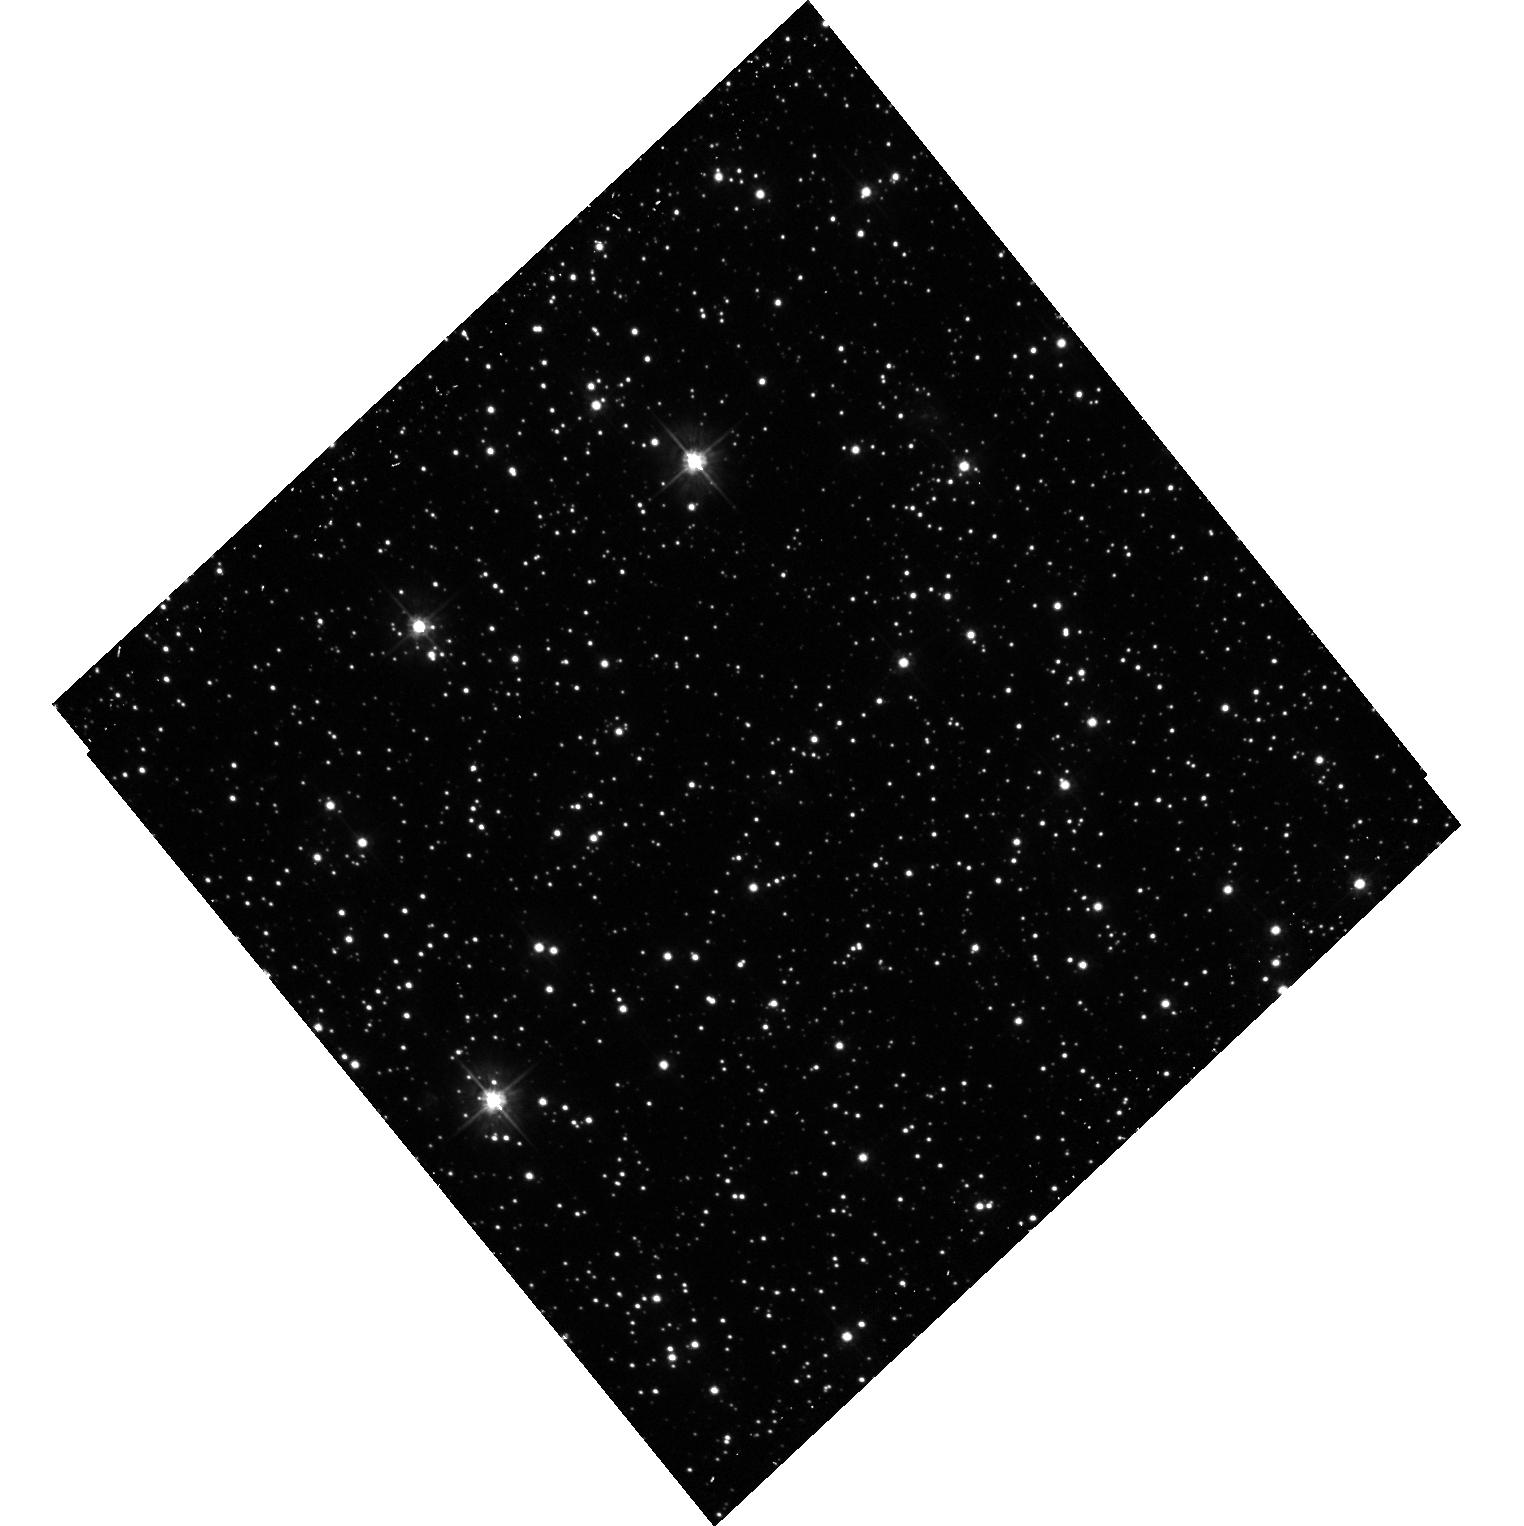
Target: 2003-LMC-157. Instrument: ACS/WFC. Filter: F475W. Exposure: 13 min. Observation ID: hst_10583_08_acs_wfc_f475w_j9e508

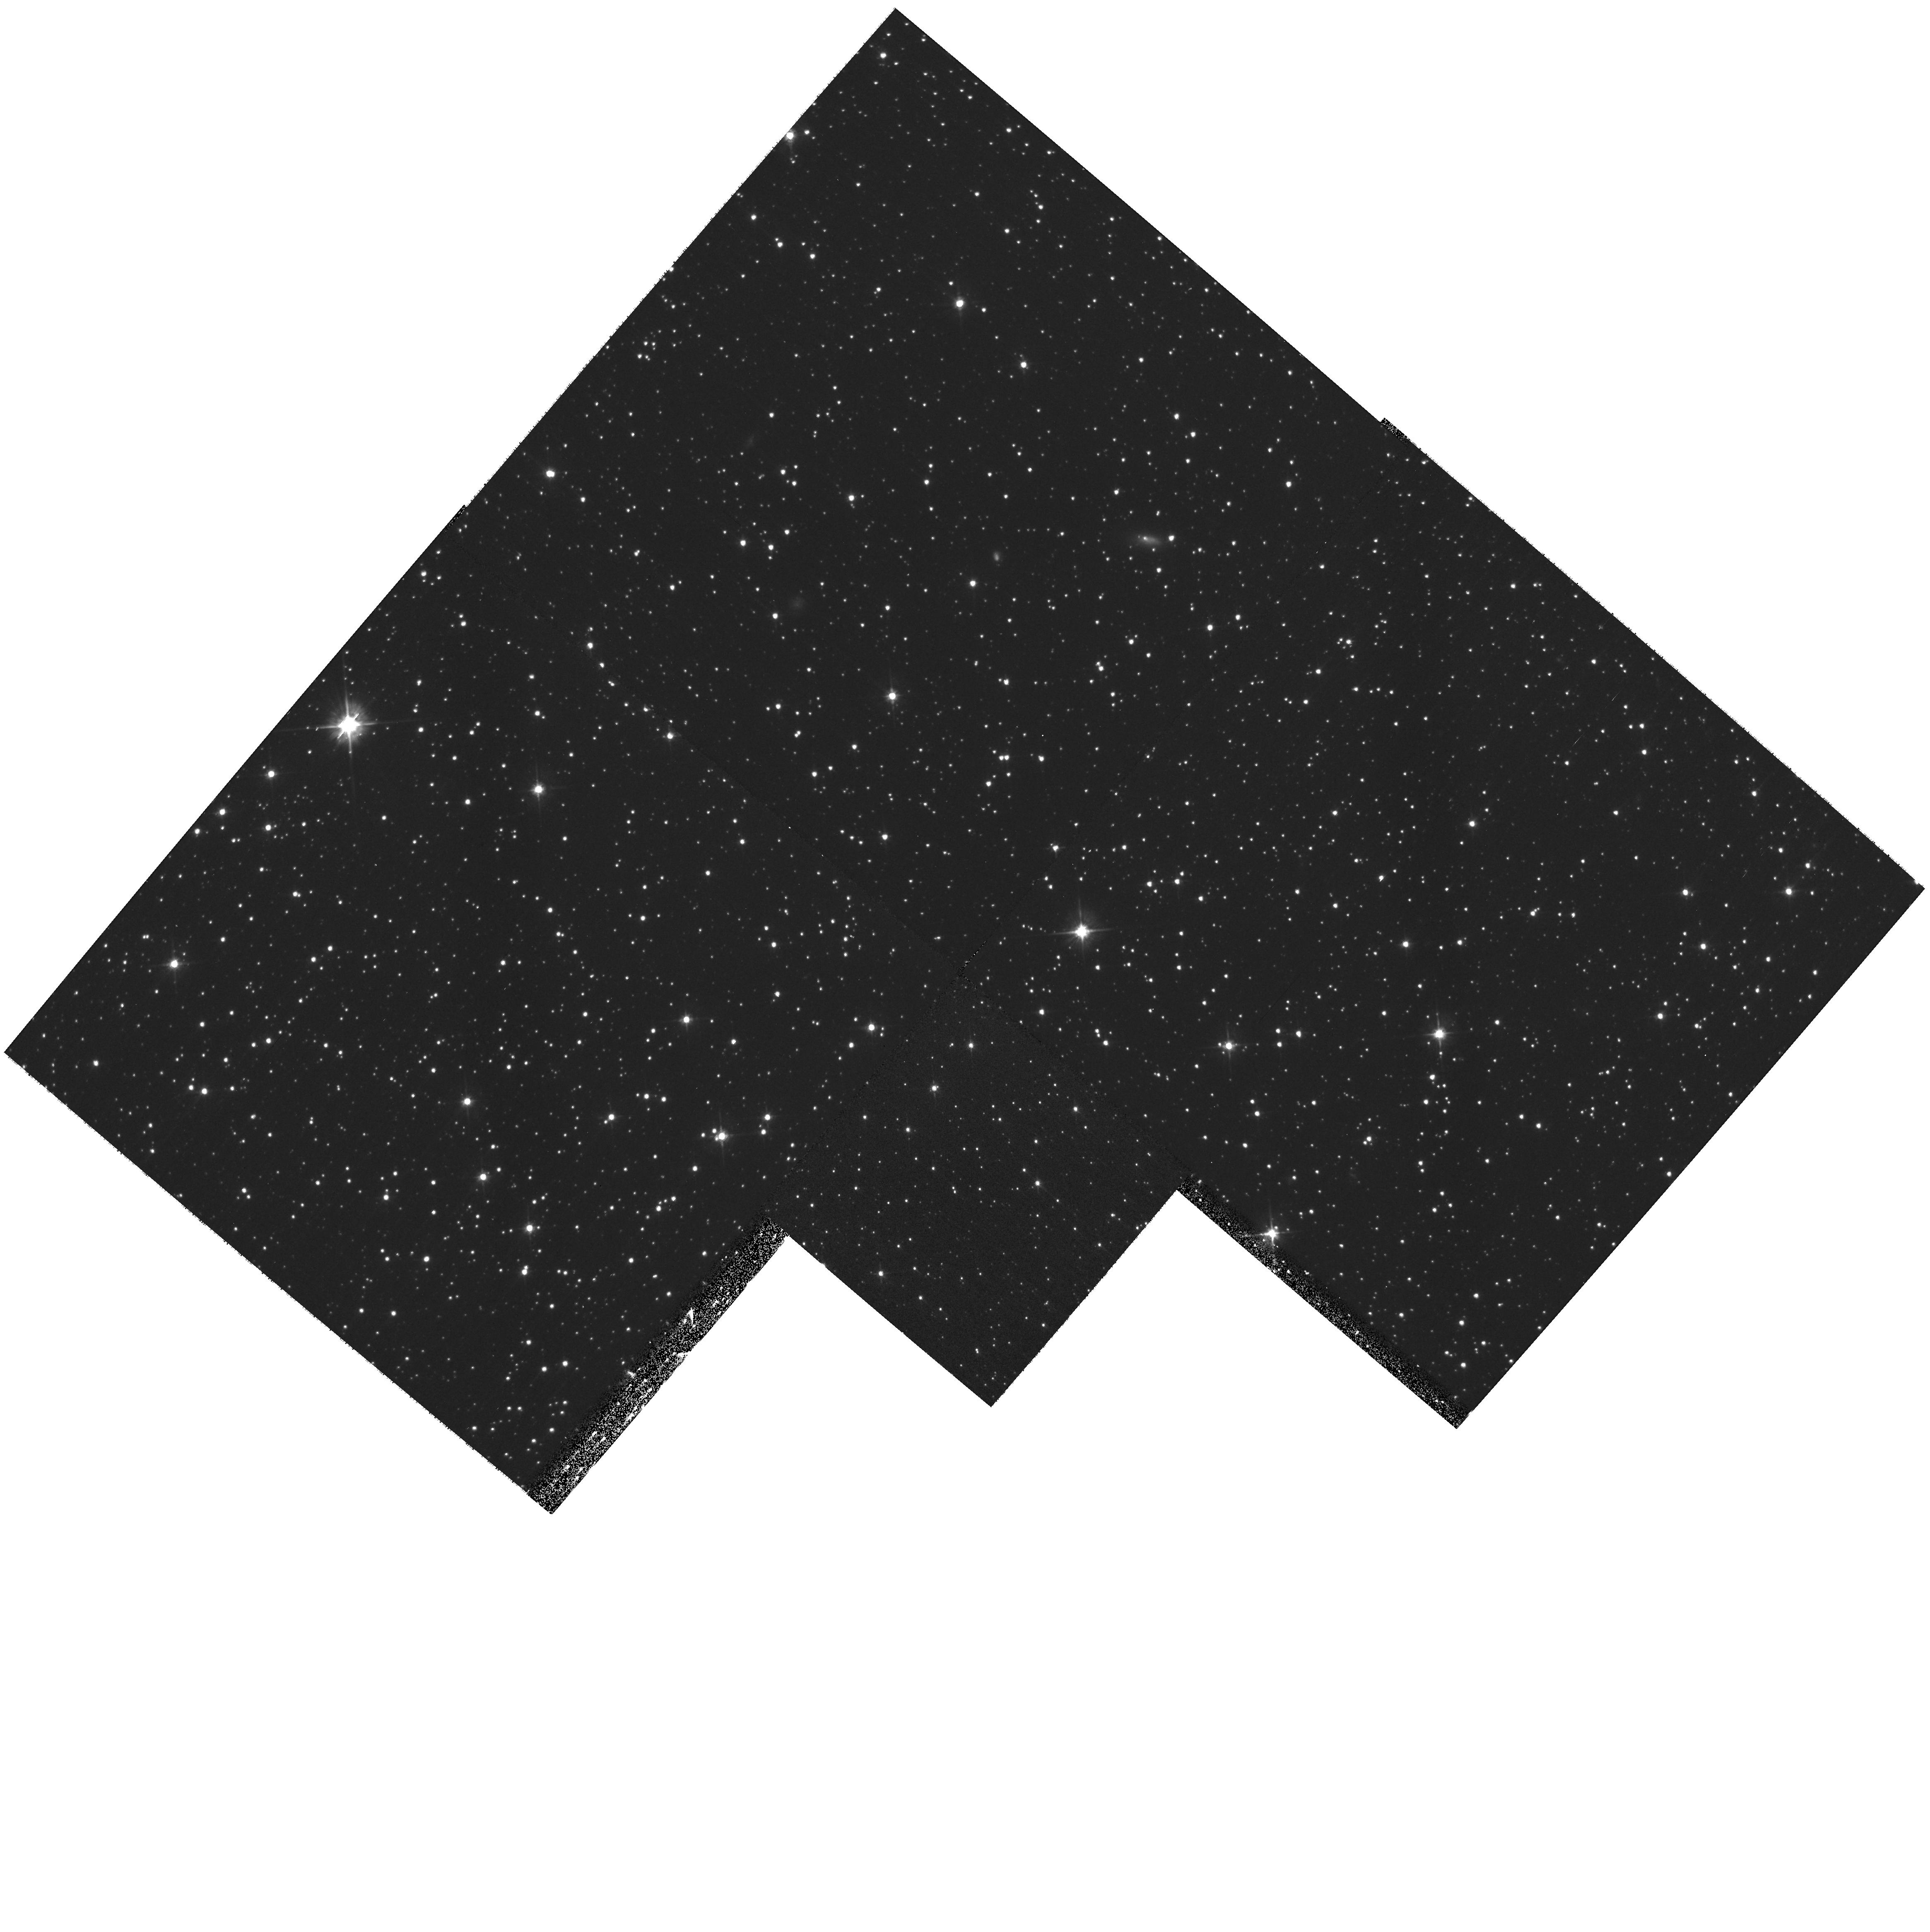
Target: 2003-LMC-004. Instrument: WFPC2/PC. Filter: F555W. Exposure: 17 min. Observation ID: hst_10583_50_wfpc2_pc_f555w_u9e550

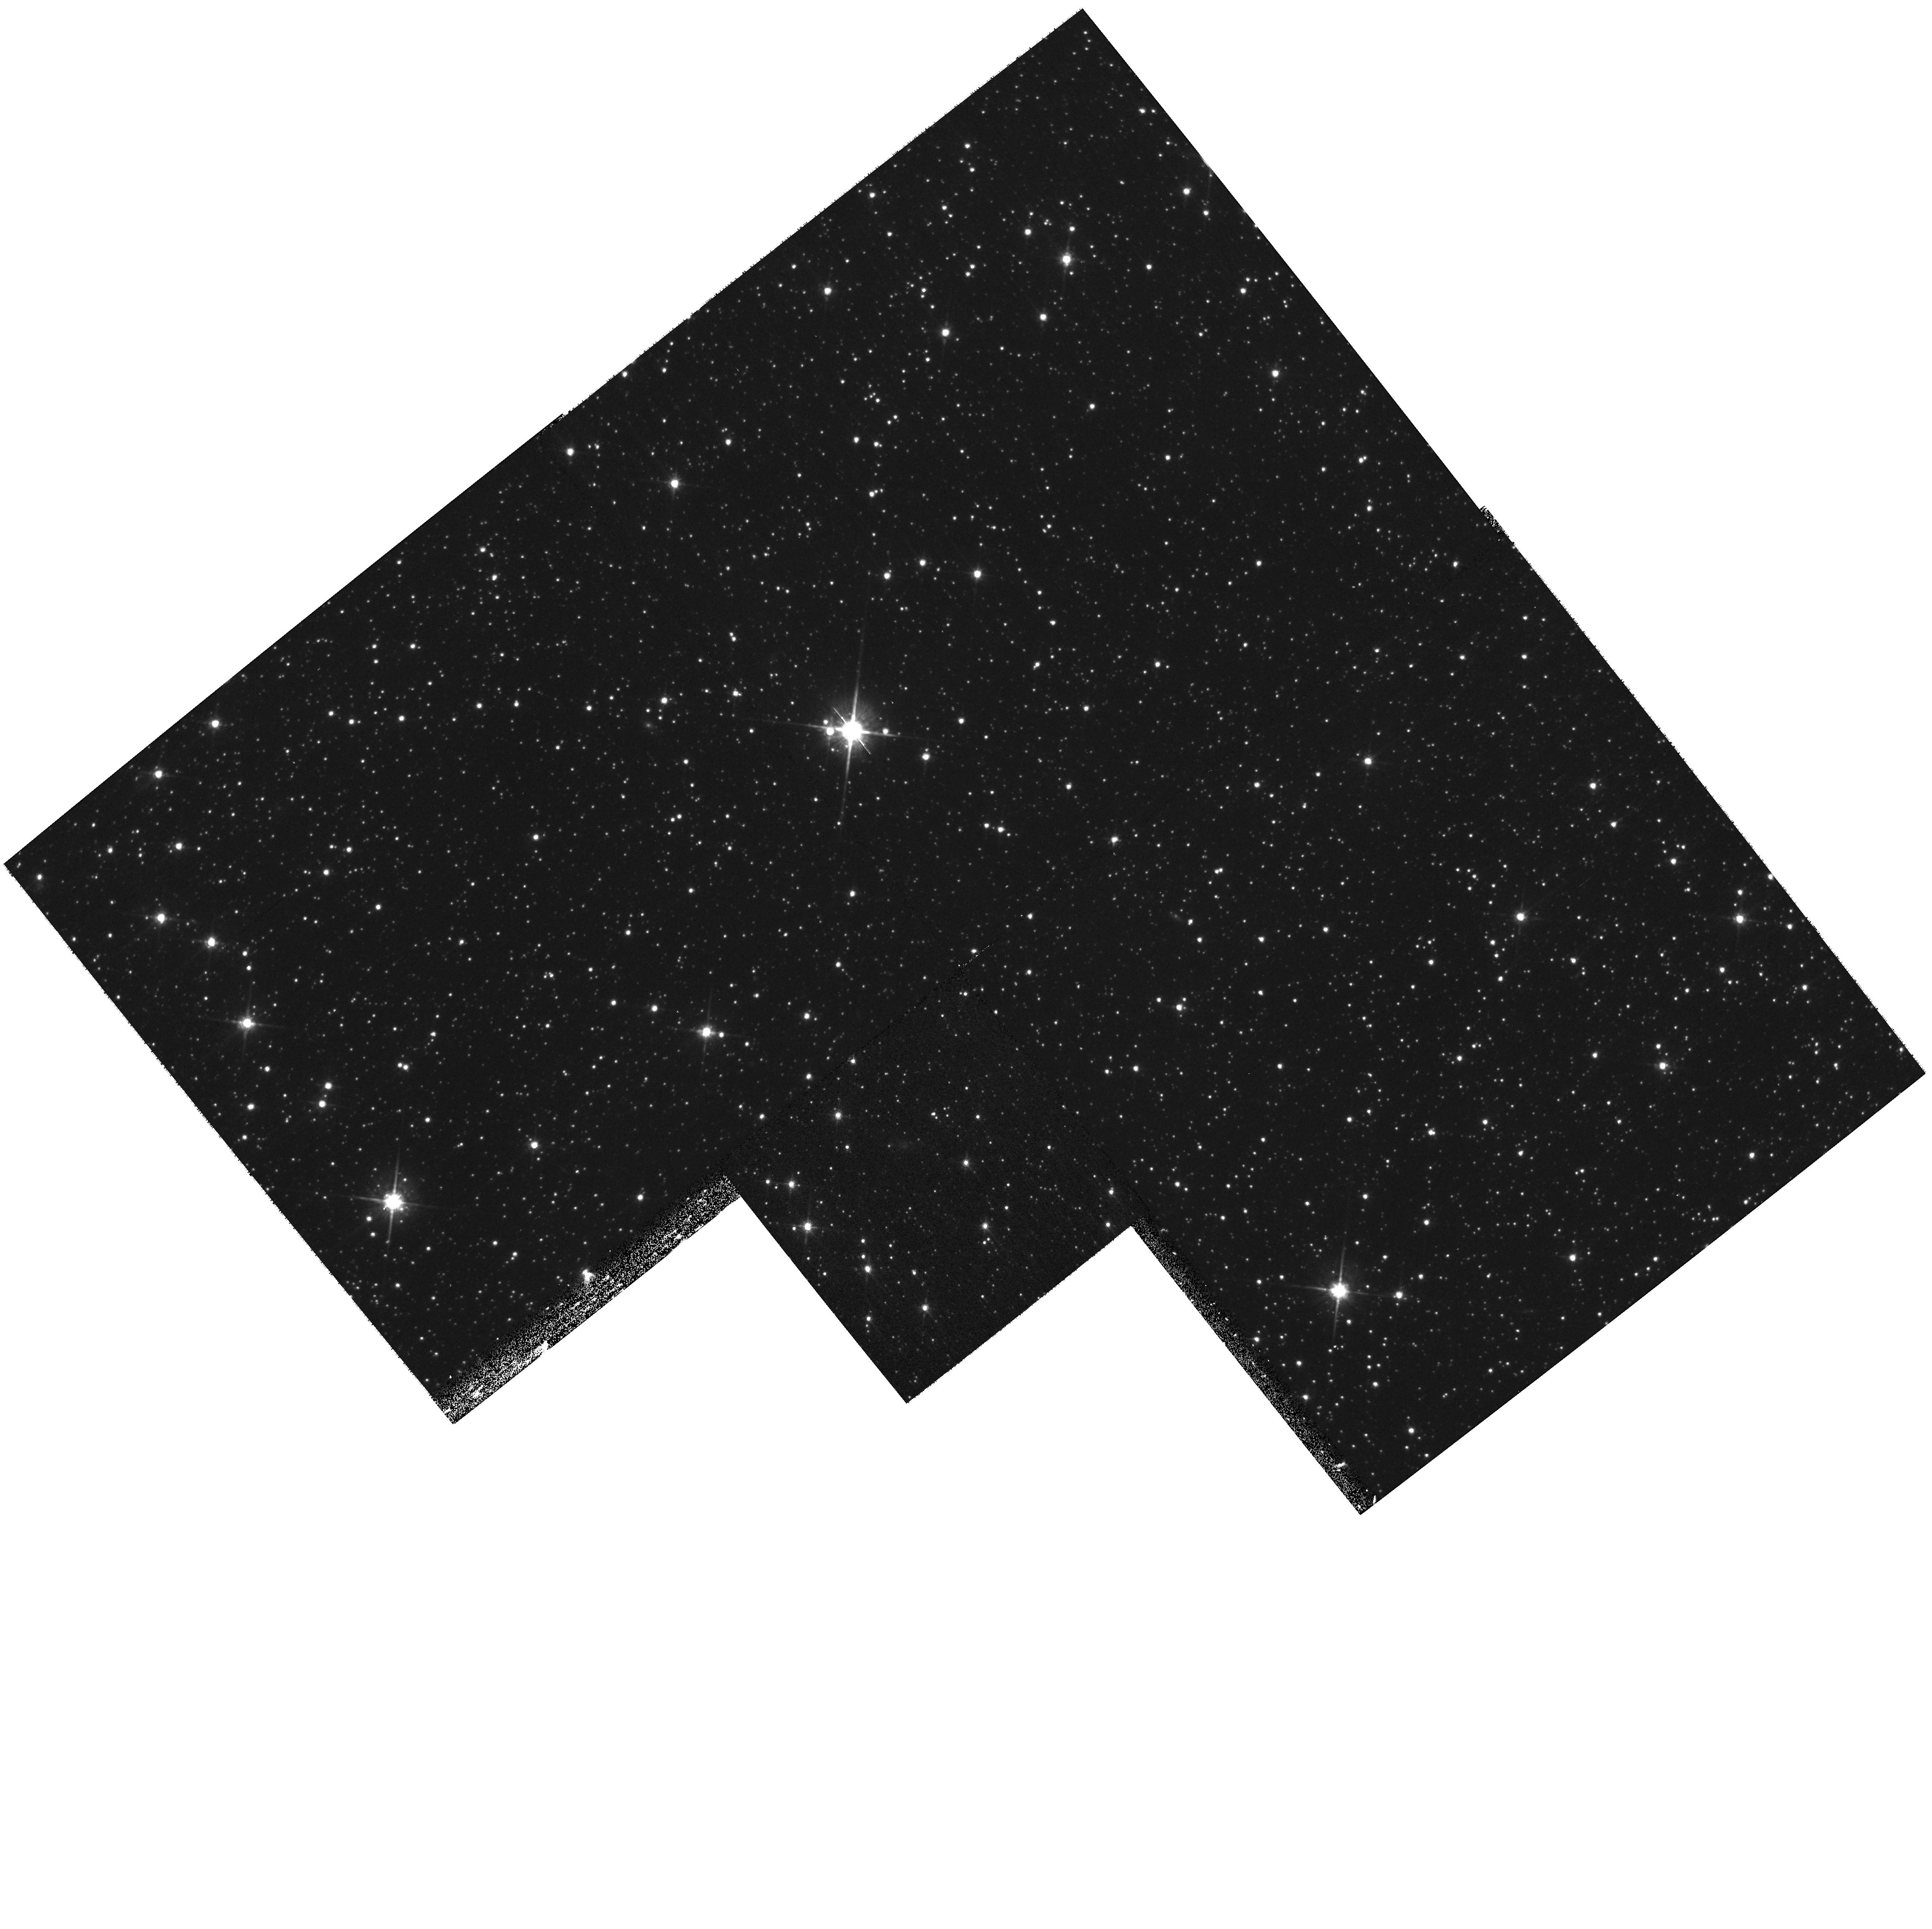
Target: 2002-LMC-155. Instrument: WFPC2/PC. Filter: F814W. Exposure: 17 min. Observation ID: hst_10583_47_wfpc2_pc_f814w_u9e547

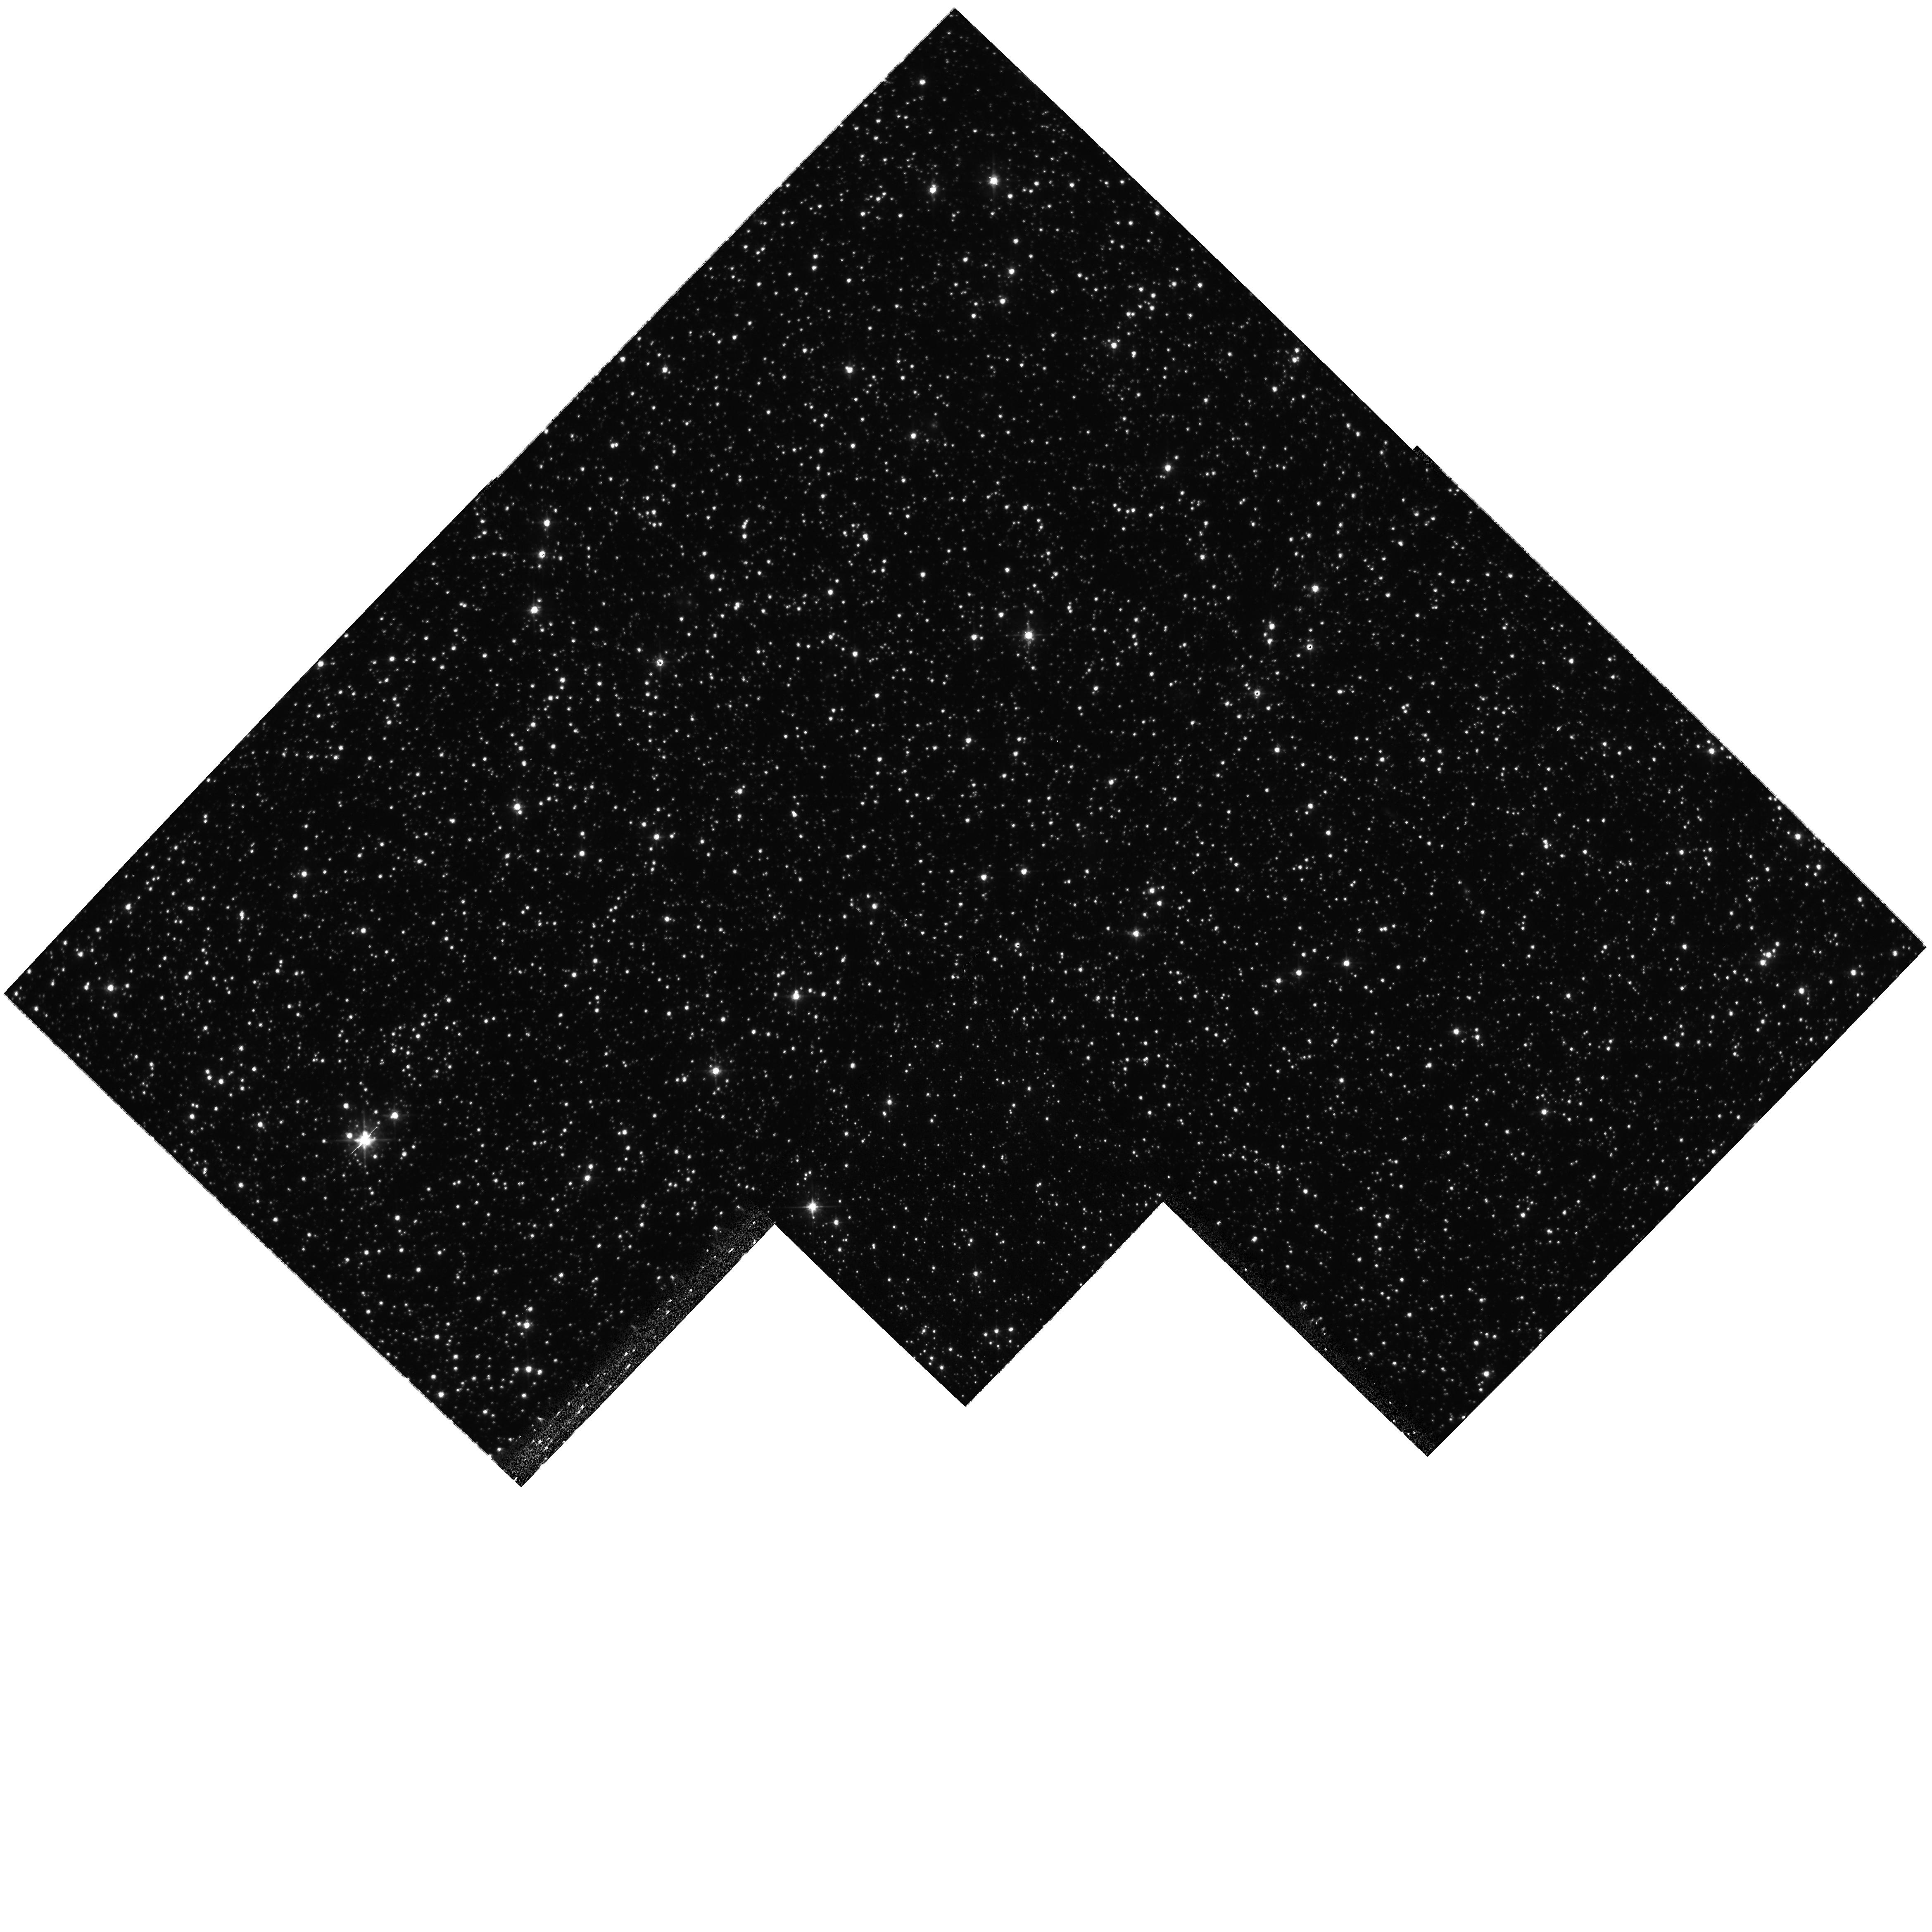
Target: 2003-LMC-178. Instrument: WFPC2/PC. Filter: F555W. Exposure: 17 min. Observation ID: hst_10583_54_wfpc2_pc_f555w_u9e554

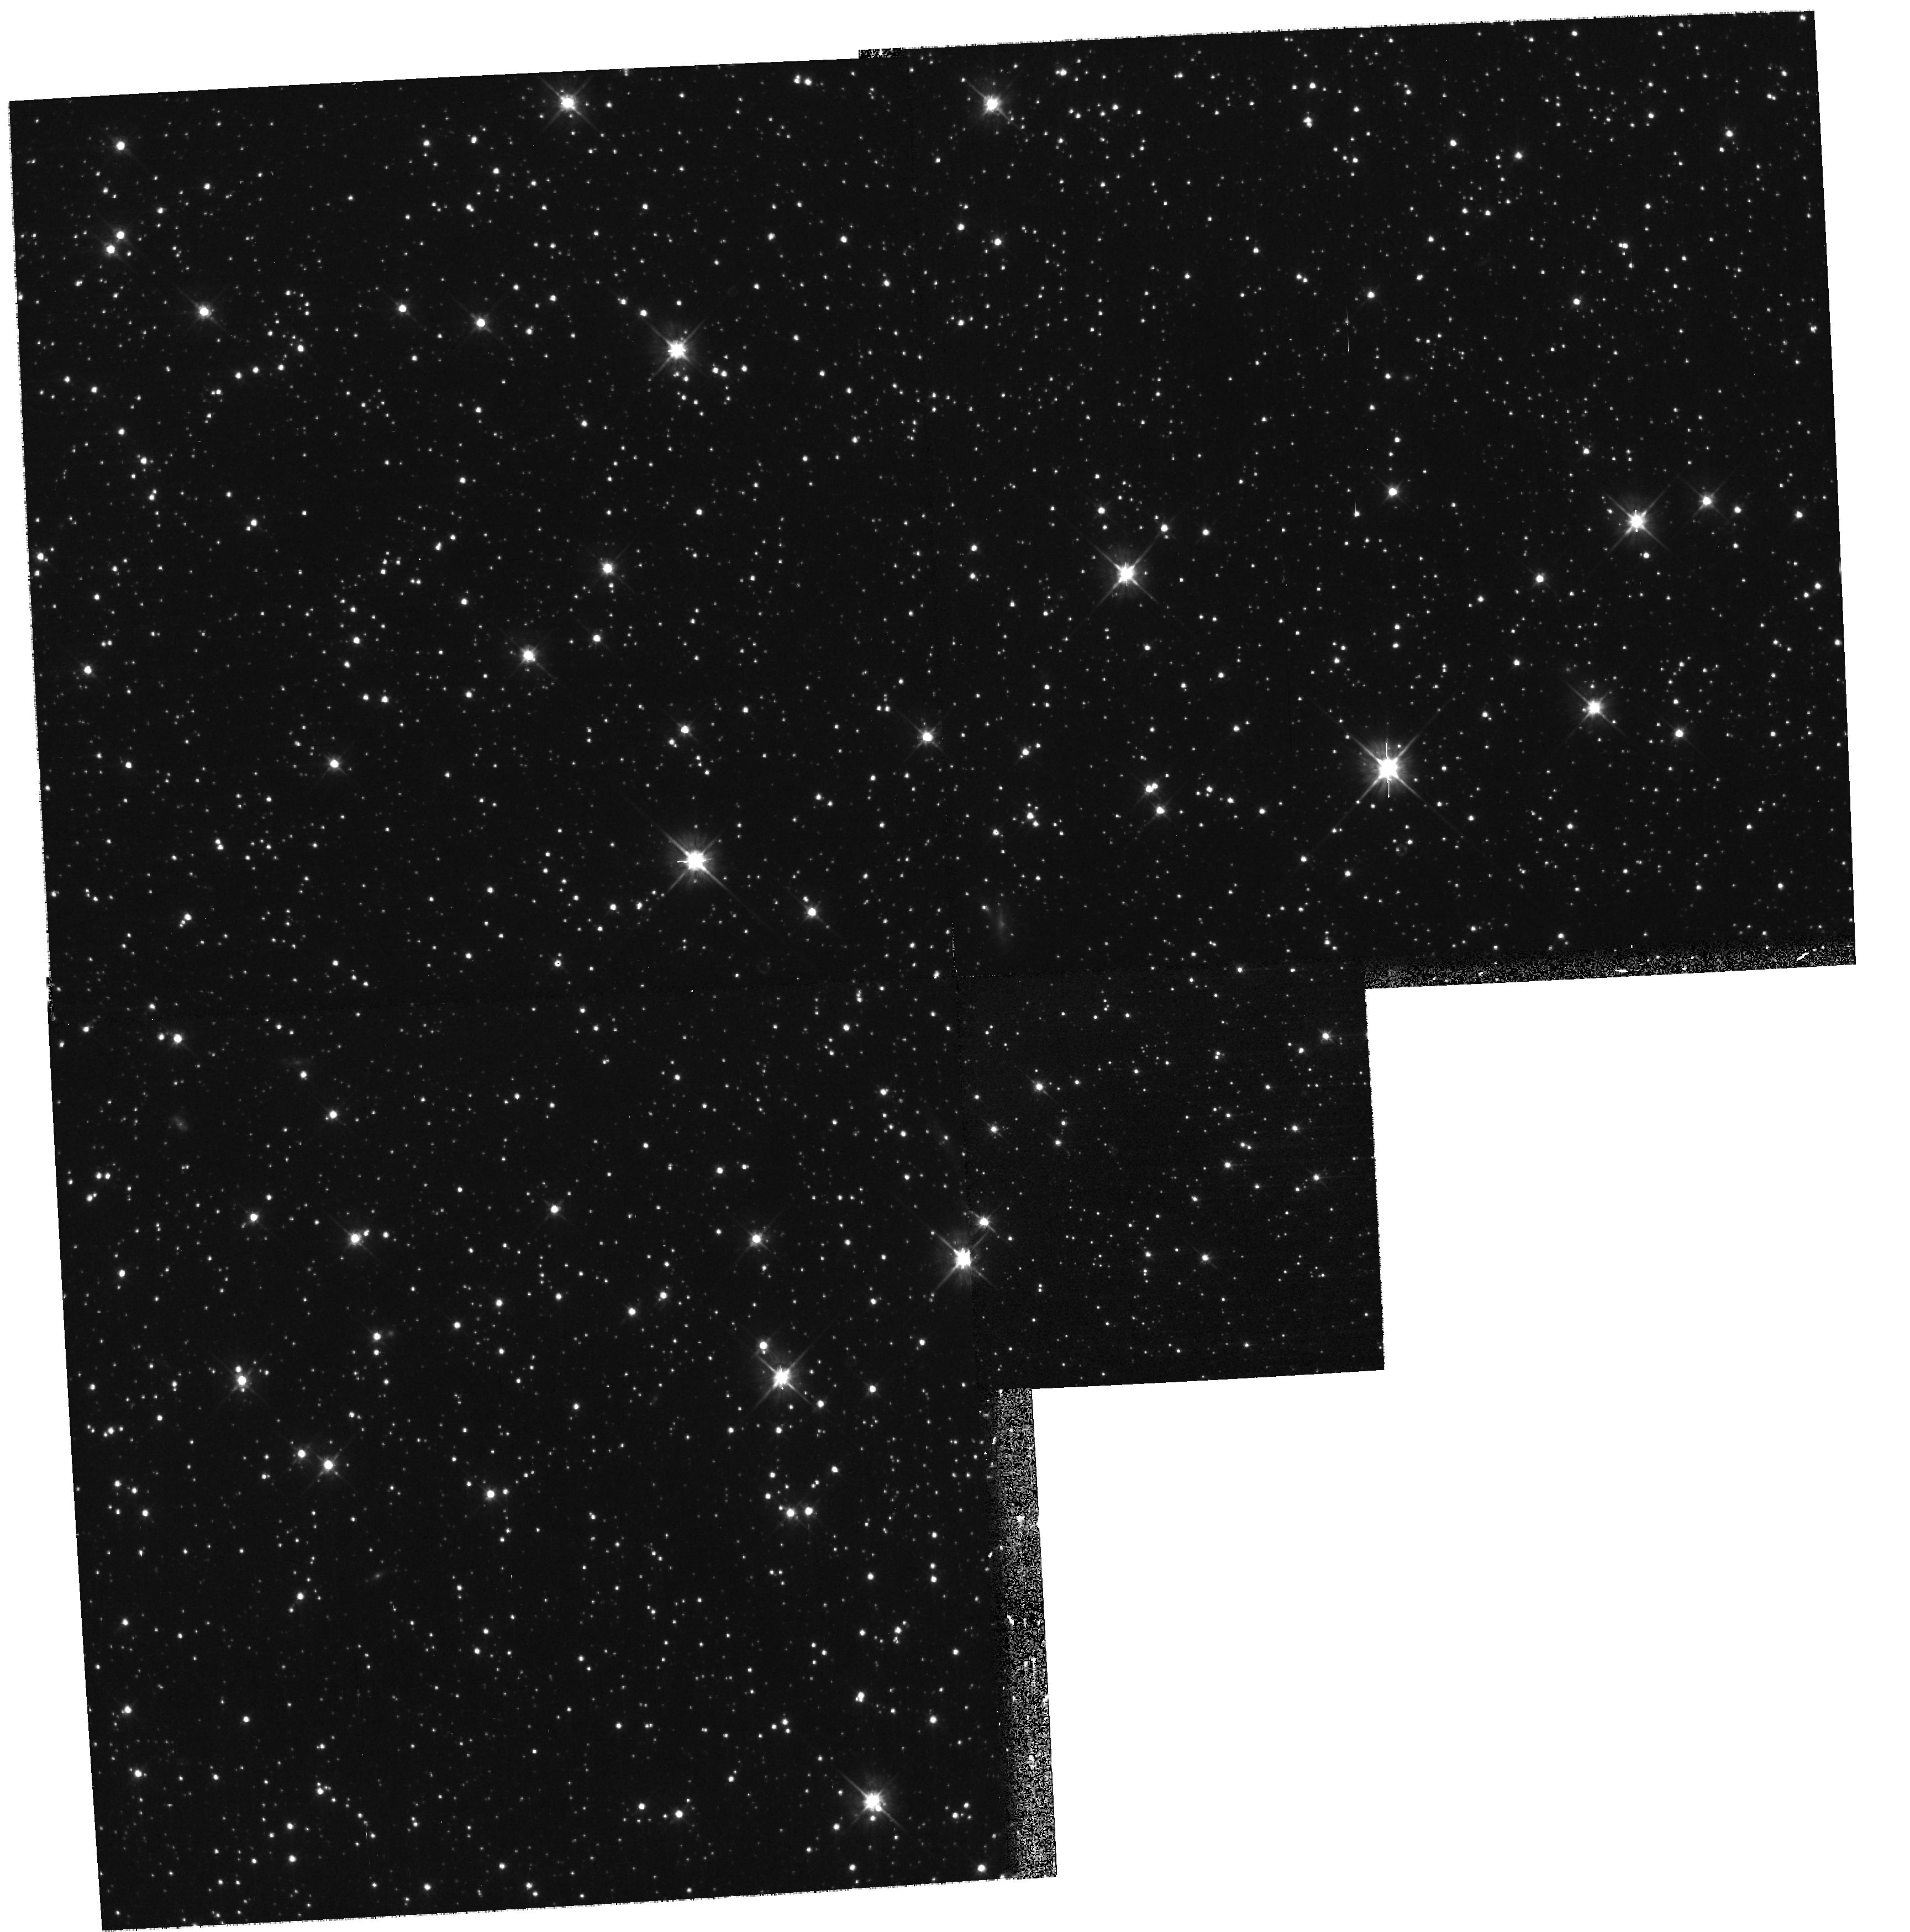
Target: 2003-LMC-028. Instrument: WFPC2/PC. Filter: F555W. Exposure: 17 min. Observation ID: hst_10583_51_wfpc2_pc_f555w_u9e551

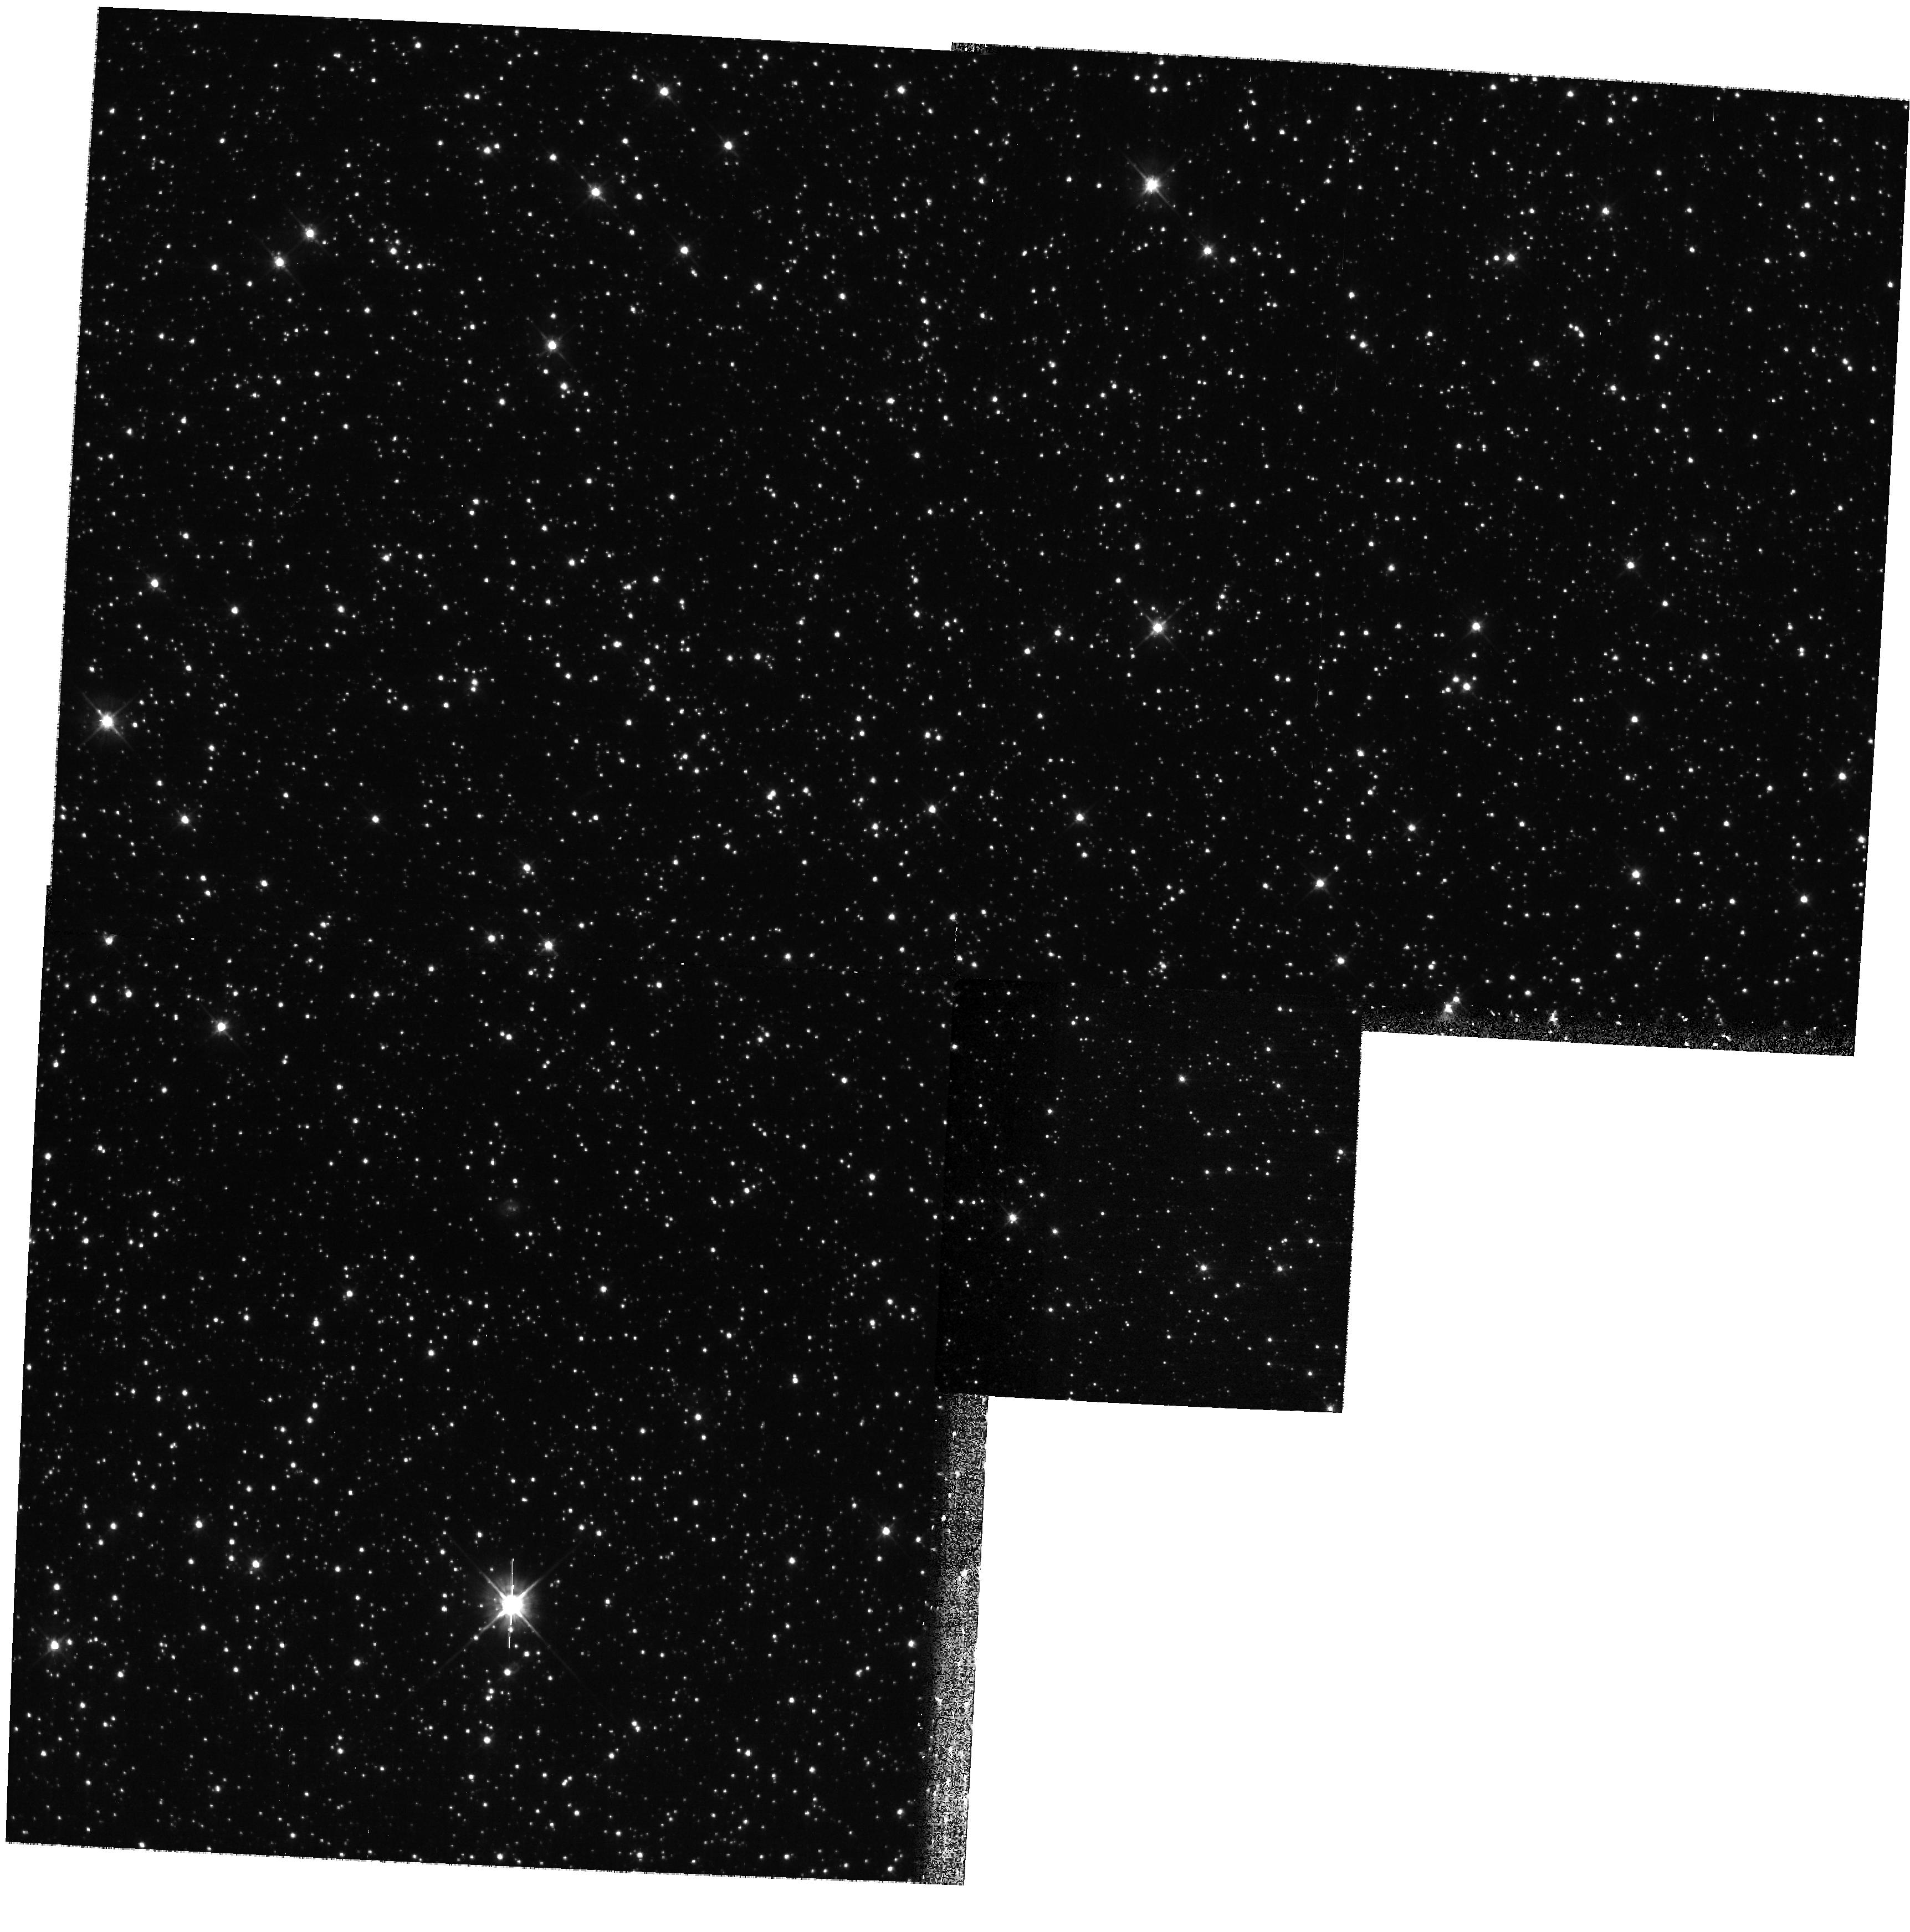
Target: 2002-LMC-170. Instrument: WFPC2/PC. Filter: F555W. Exposure: 17 min. Observation ID: hst_10583_49_wfpc2_pc_f555w_u9e549

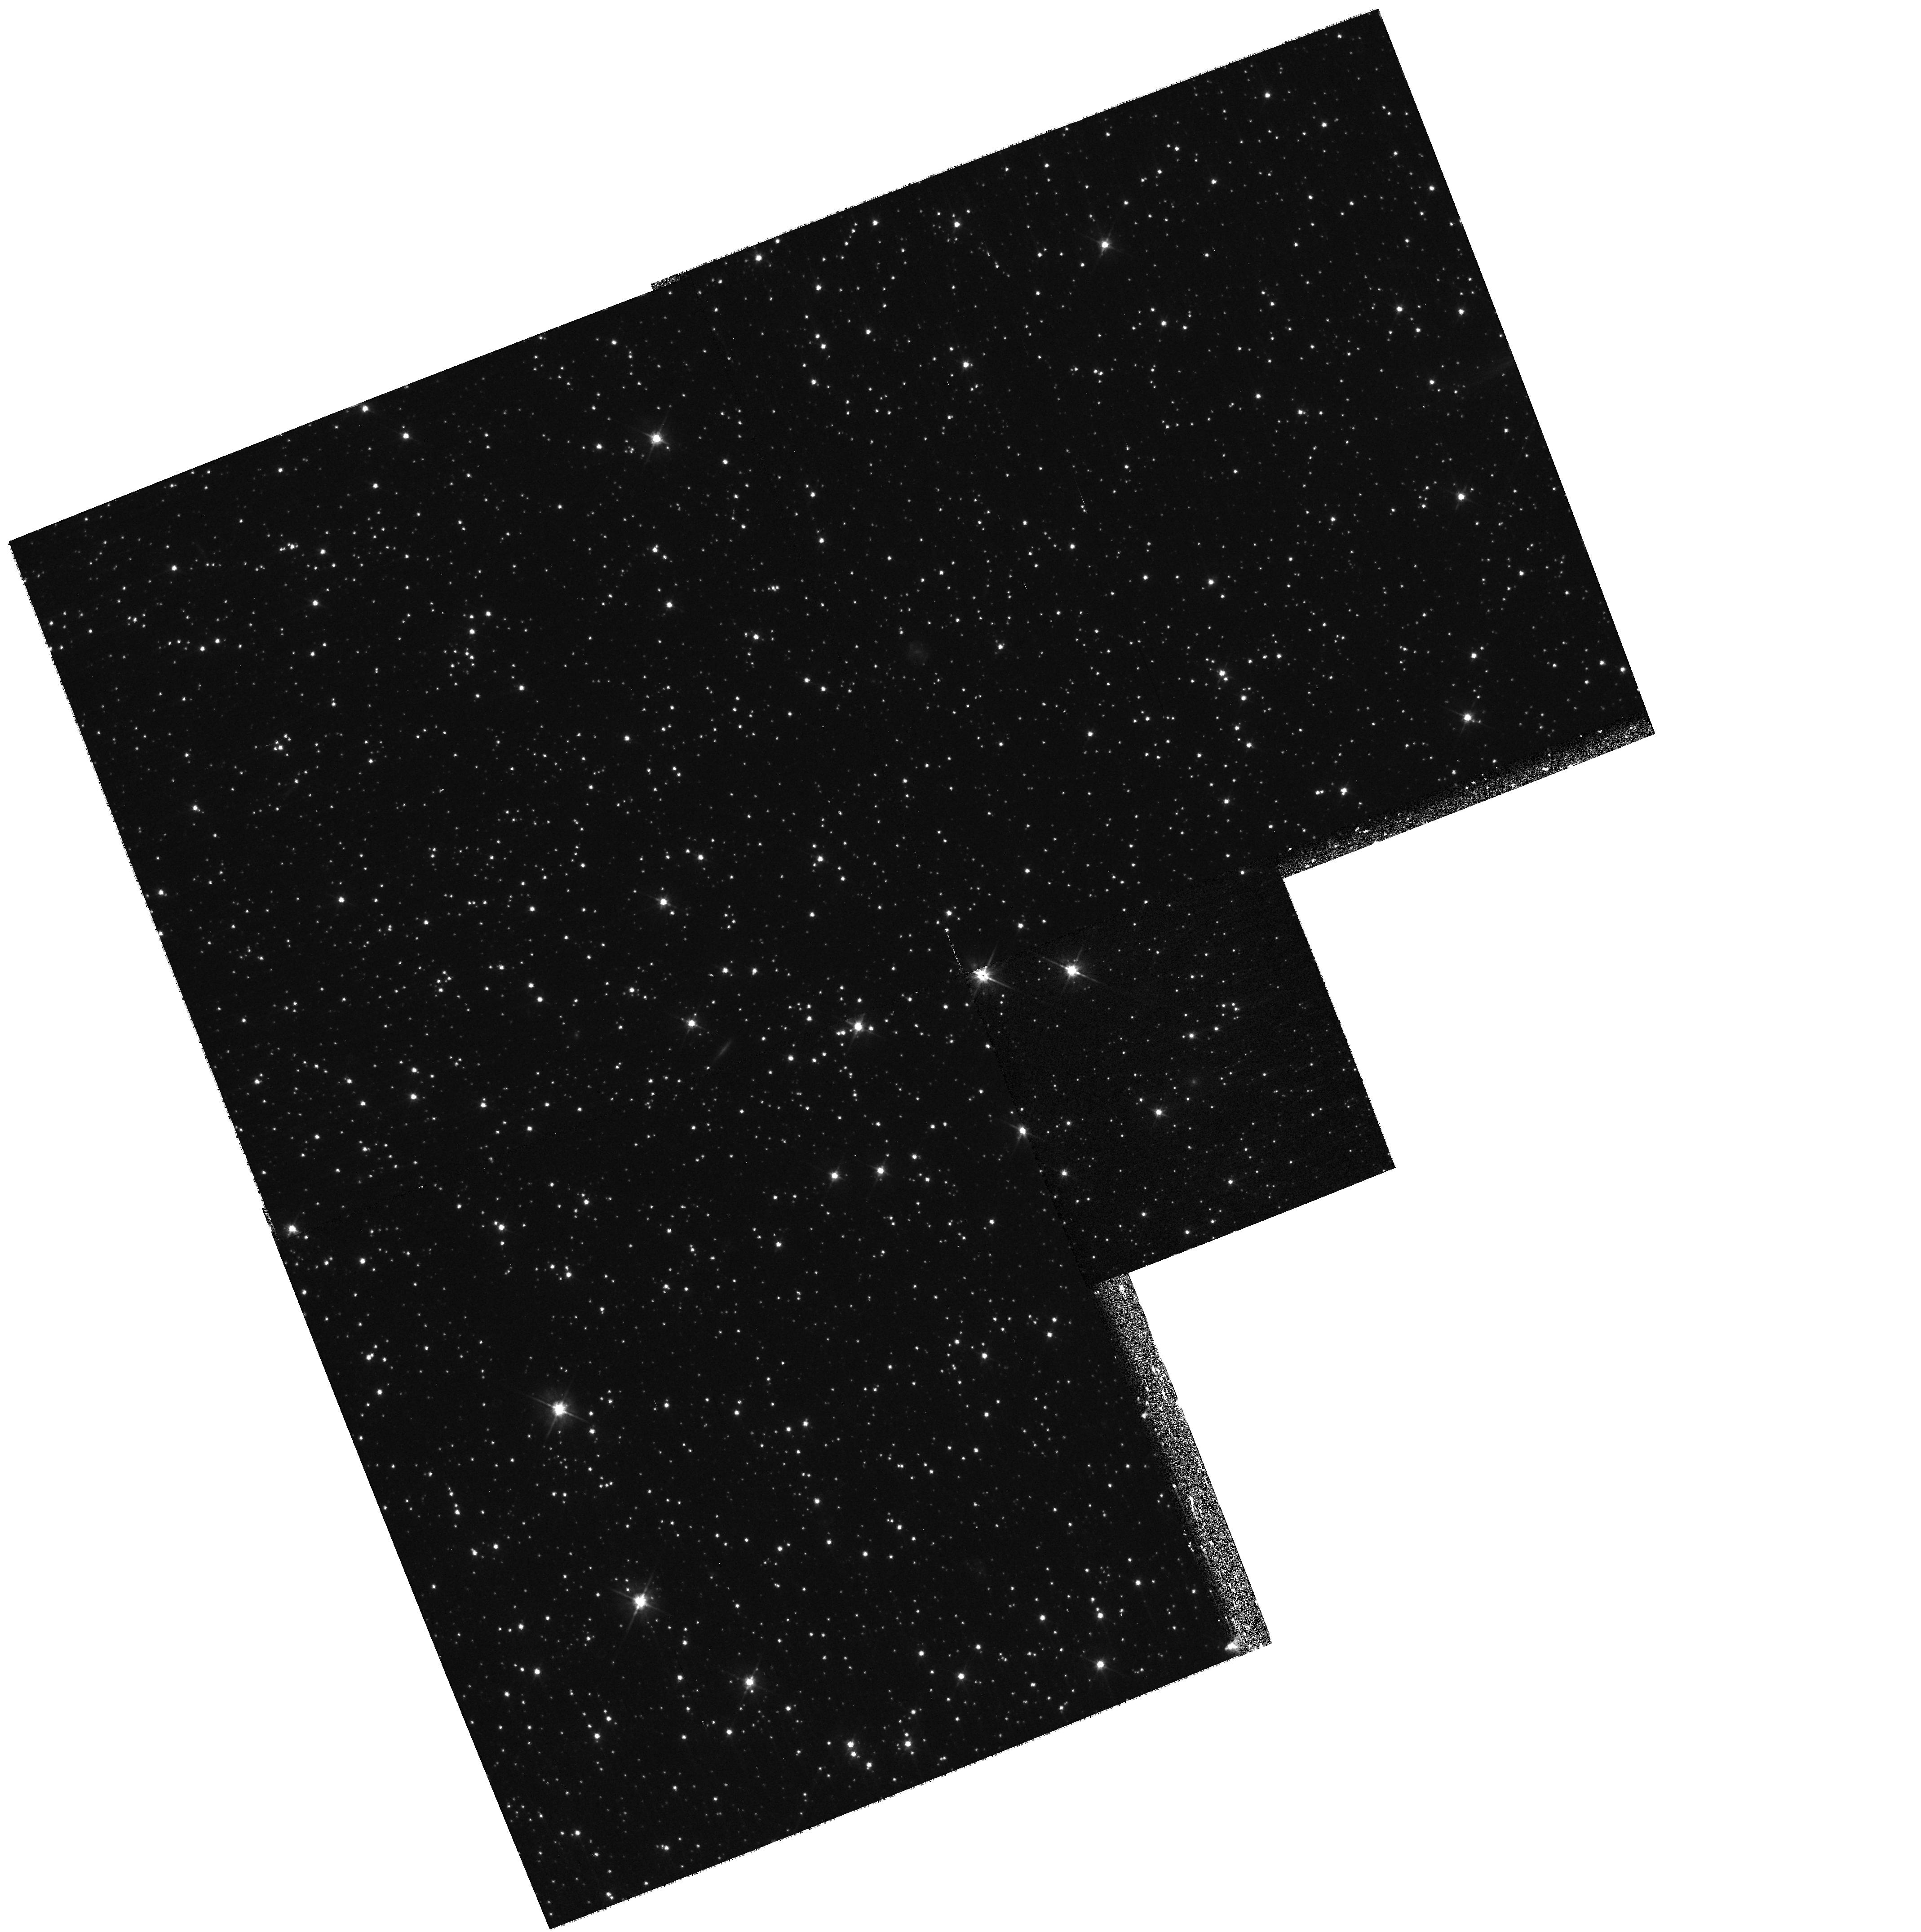
Target: 2003-LMC-042. Instrument: WFPC2/PC. Filter: F555W. Exposure: 17 min. Observation ID: hst_10583_52_wfpc2_pc_f555w_u9e552

Resolving the LMC Microlensing Puzzle: Where Are the Lensing Objects ? (PI: Stubbs, Christopher W.)

We are requesting 32 HST orbits to help ascertain the nature of the population that gives rise to the observed set of microlensing events towards the LMC. The SuperMACHO project is an ongoing ground-based survey on the CTIO 4m that has demonstrated the ability to detect LMC microlensing events in real-time via frame subtraction. The improvement in angular resolution and photometric accuracy available from HST will allow us to 1) confirm that the detected flux excursions arise from LMC source stars rather than extended objects (such as for background supernovae or AGN), and 2) obtain reliable baseline flux measurements for the objects in their unlensed state. The latter measurement is important to resolve degeneracies between the event timescale and baseline flux, which will yield a tighter constraint on the microlensing optical depth.